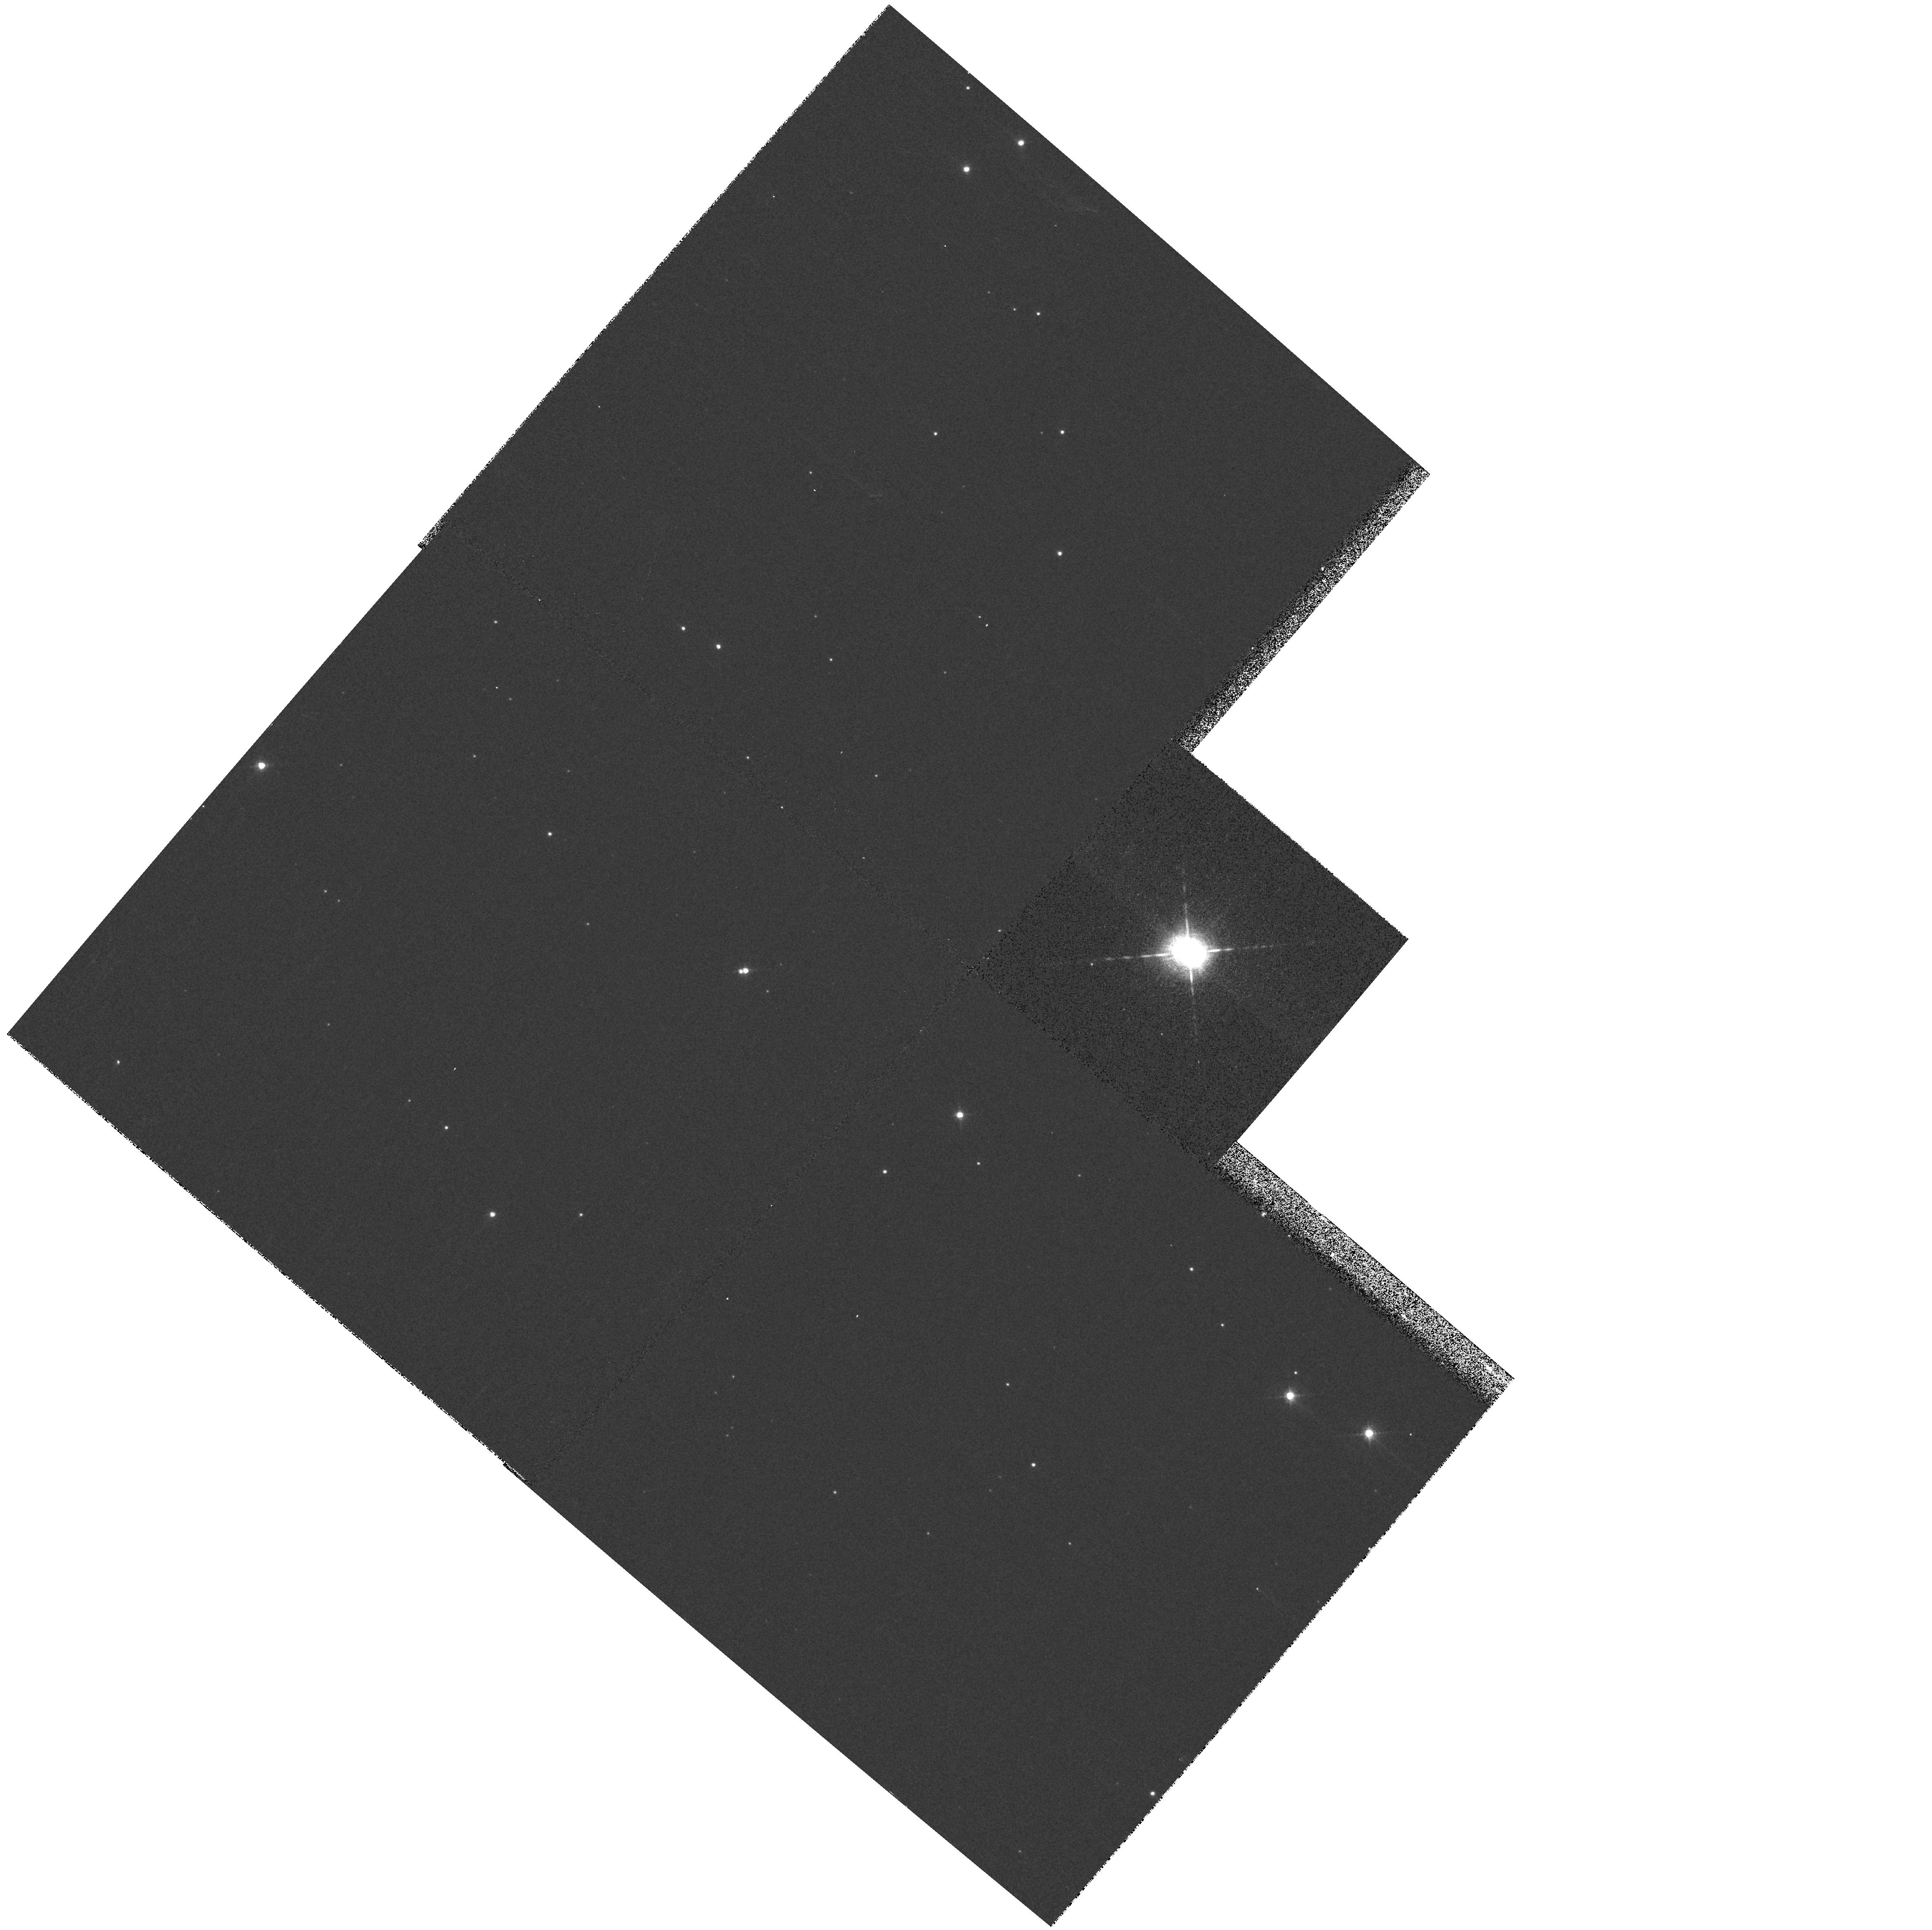
Target: HD169515
Instrument: WFPC2/PC
Filter: F656N
Exposure: 4 min
Observation ID: hst_8209_a2_wfpc2_pc_f656n_u5bca2

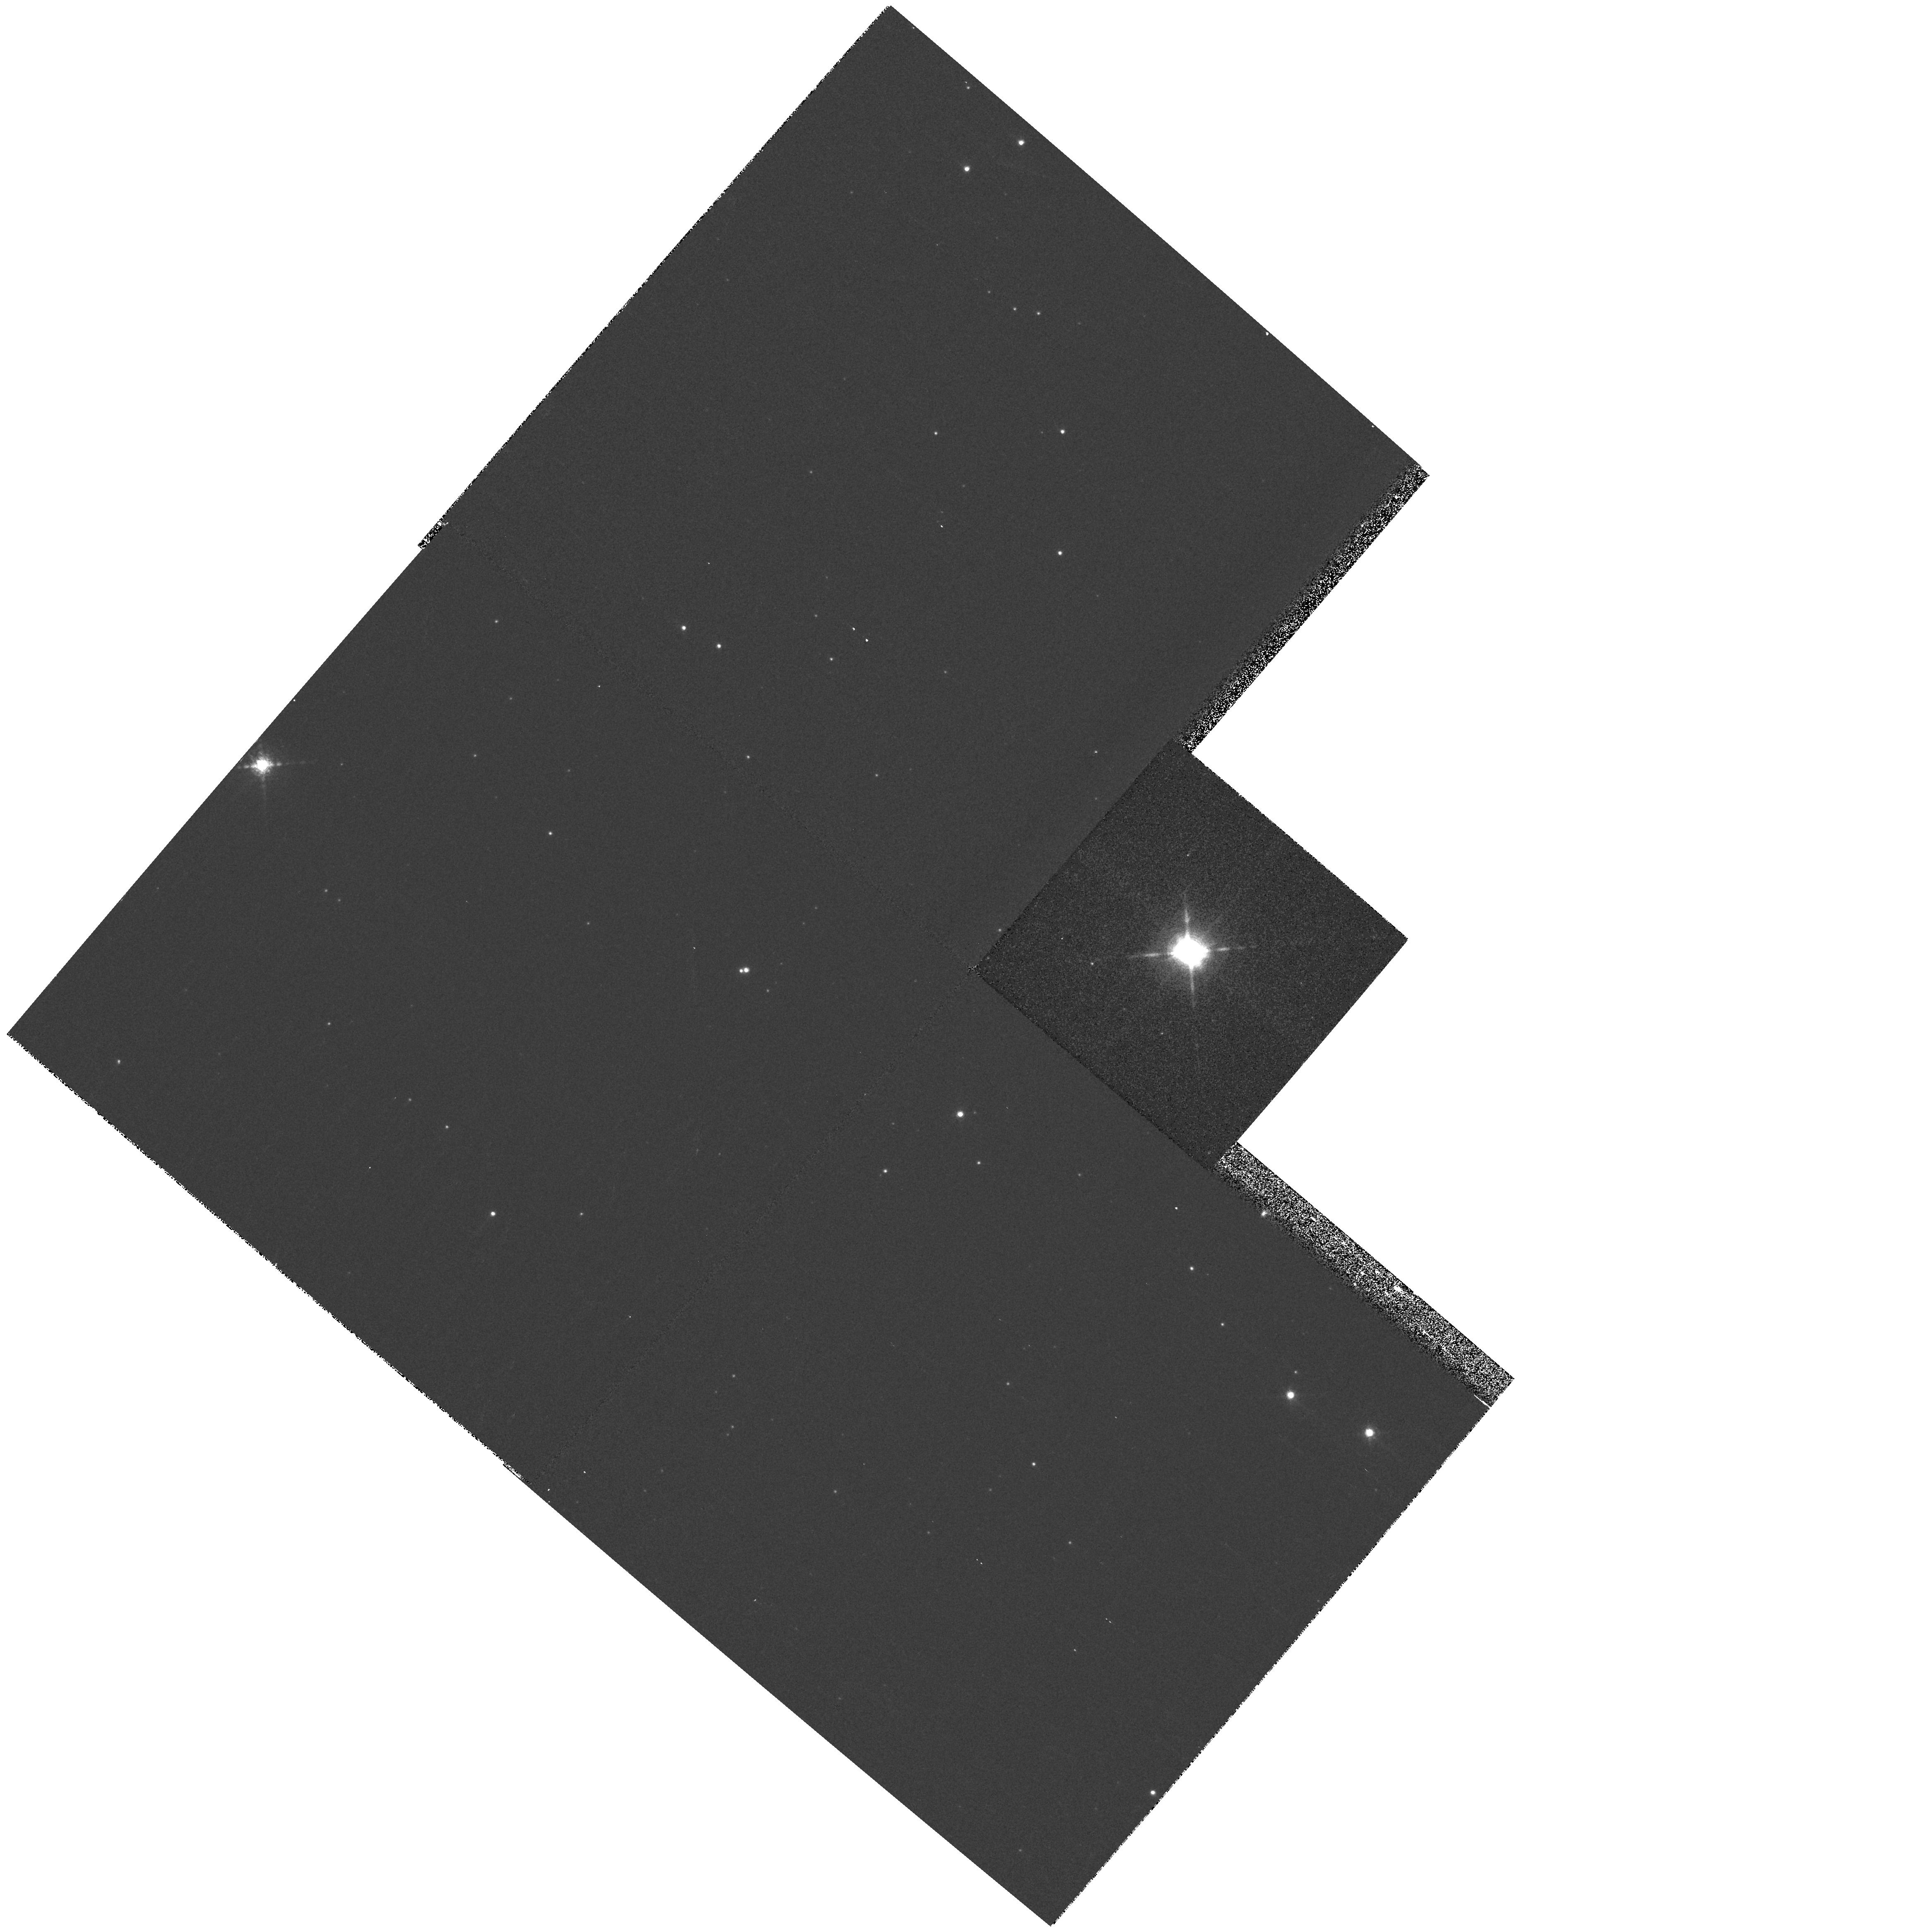
Target: HD169515
Instrument: WFPC2/PC
Filter: F953N
Exposure: 4 min
Observation ID: hst_8209_c2_wfpc2_pc_f953n_u5bcc2

The Complex Circumstellar Environment of the Massive Contact Binary RY Scuti (PI: Gehrz, Robert D.)

RY Scuti is a very massive and luminous evolved contact binary system surrounded by an unusual nebula that is only a few arcseconds in extent. We propose to obtain STIS spectra that will spatially resolve the spectrum of the star from its compact nebula for the first time. We also propose to duplicate privious WFPC2 H-Alpha images in order to investigate possible variability of the nebula resulting from eclipses in the binary system. Finally, we propose to image RY Scuti in SIII, which will probe the excitation conditions in the nebula when compared with our H-Alpha image.